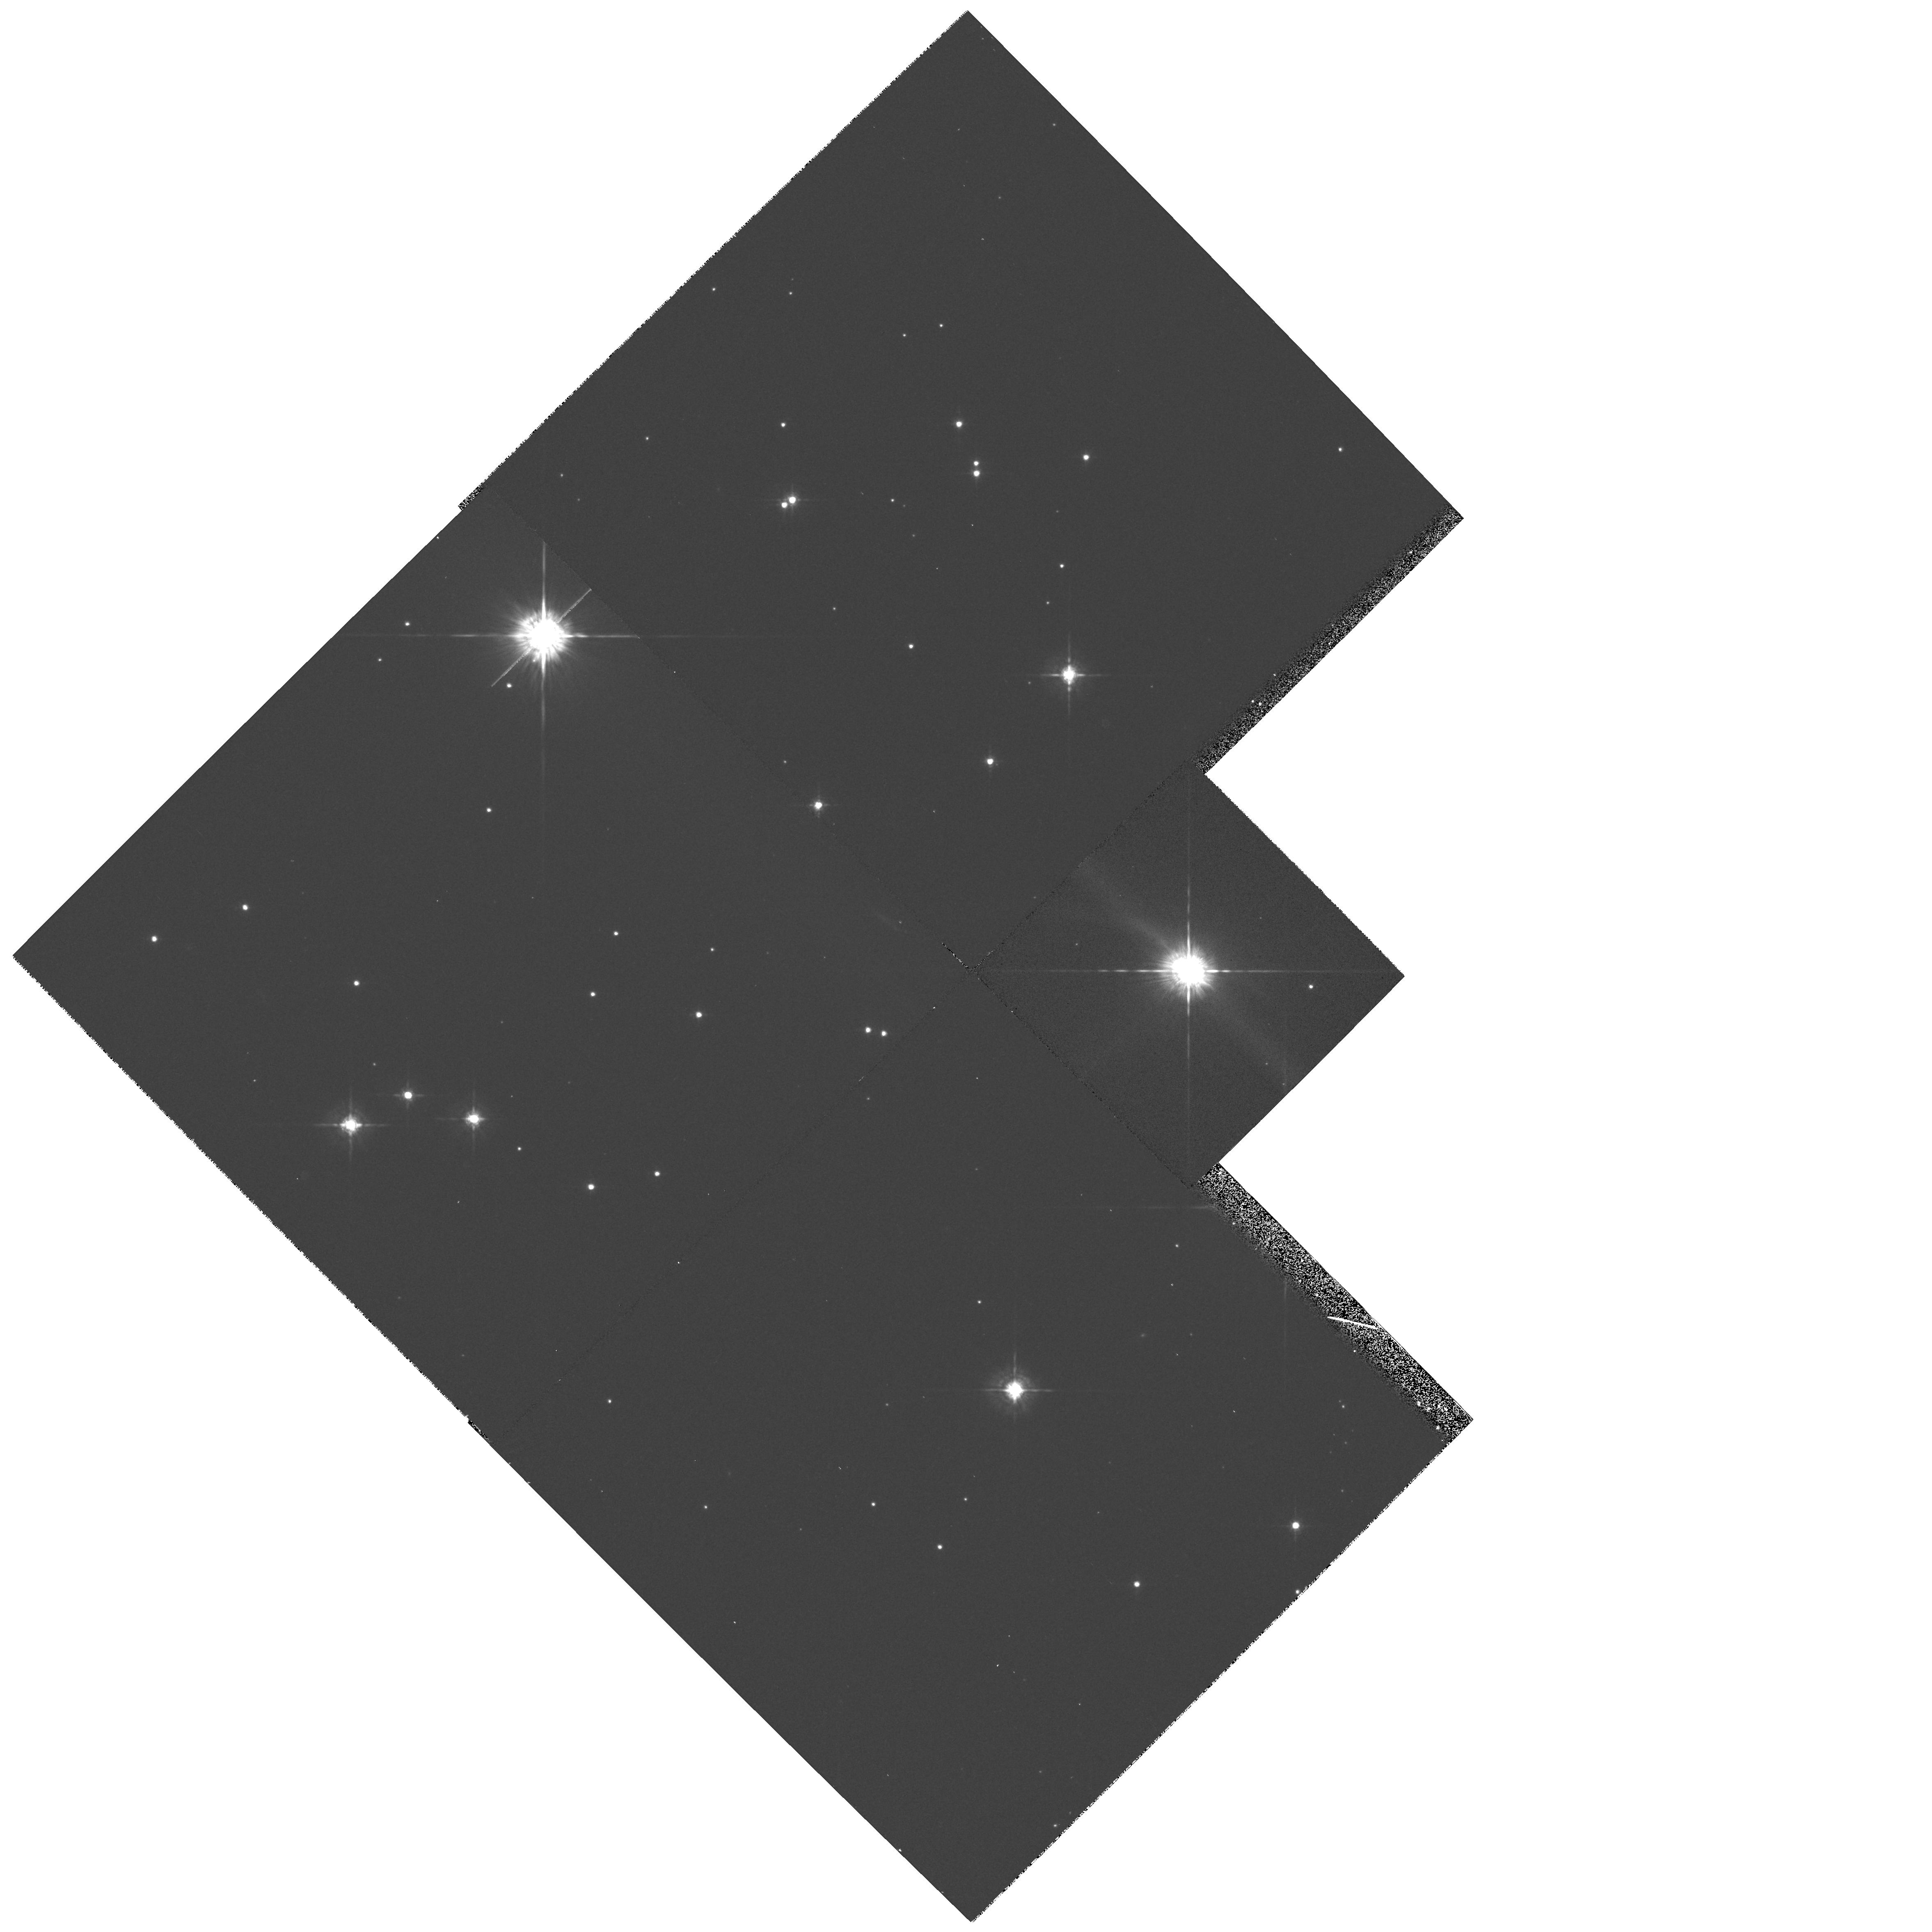
Target: GM-AUR. Instrument: WFPC2/PC. Filter: F675W. Exposure: 7 min. Observation ID: hst_6223_04_wfpc2_pc_f675w_u2rd04

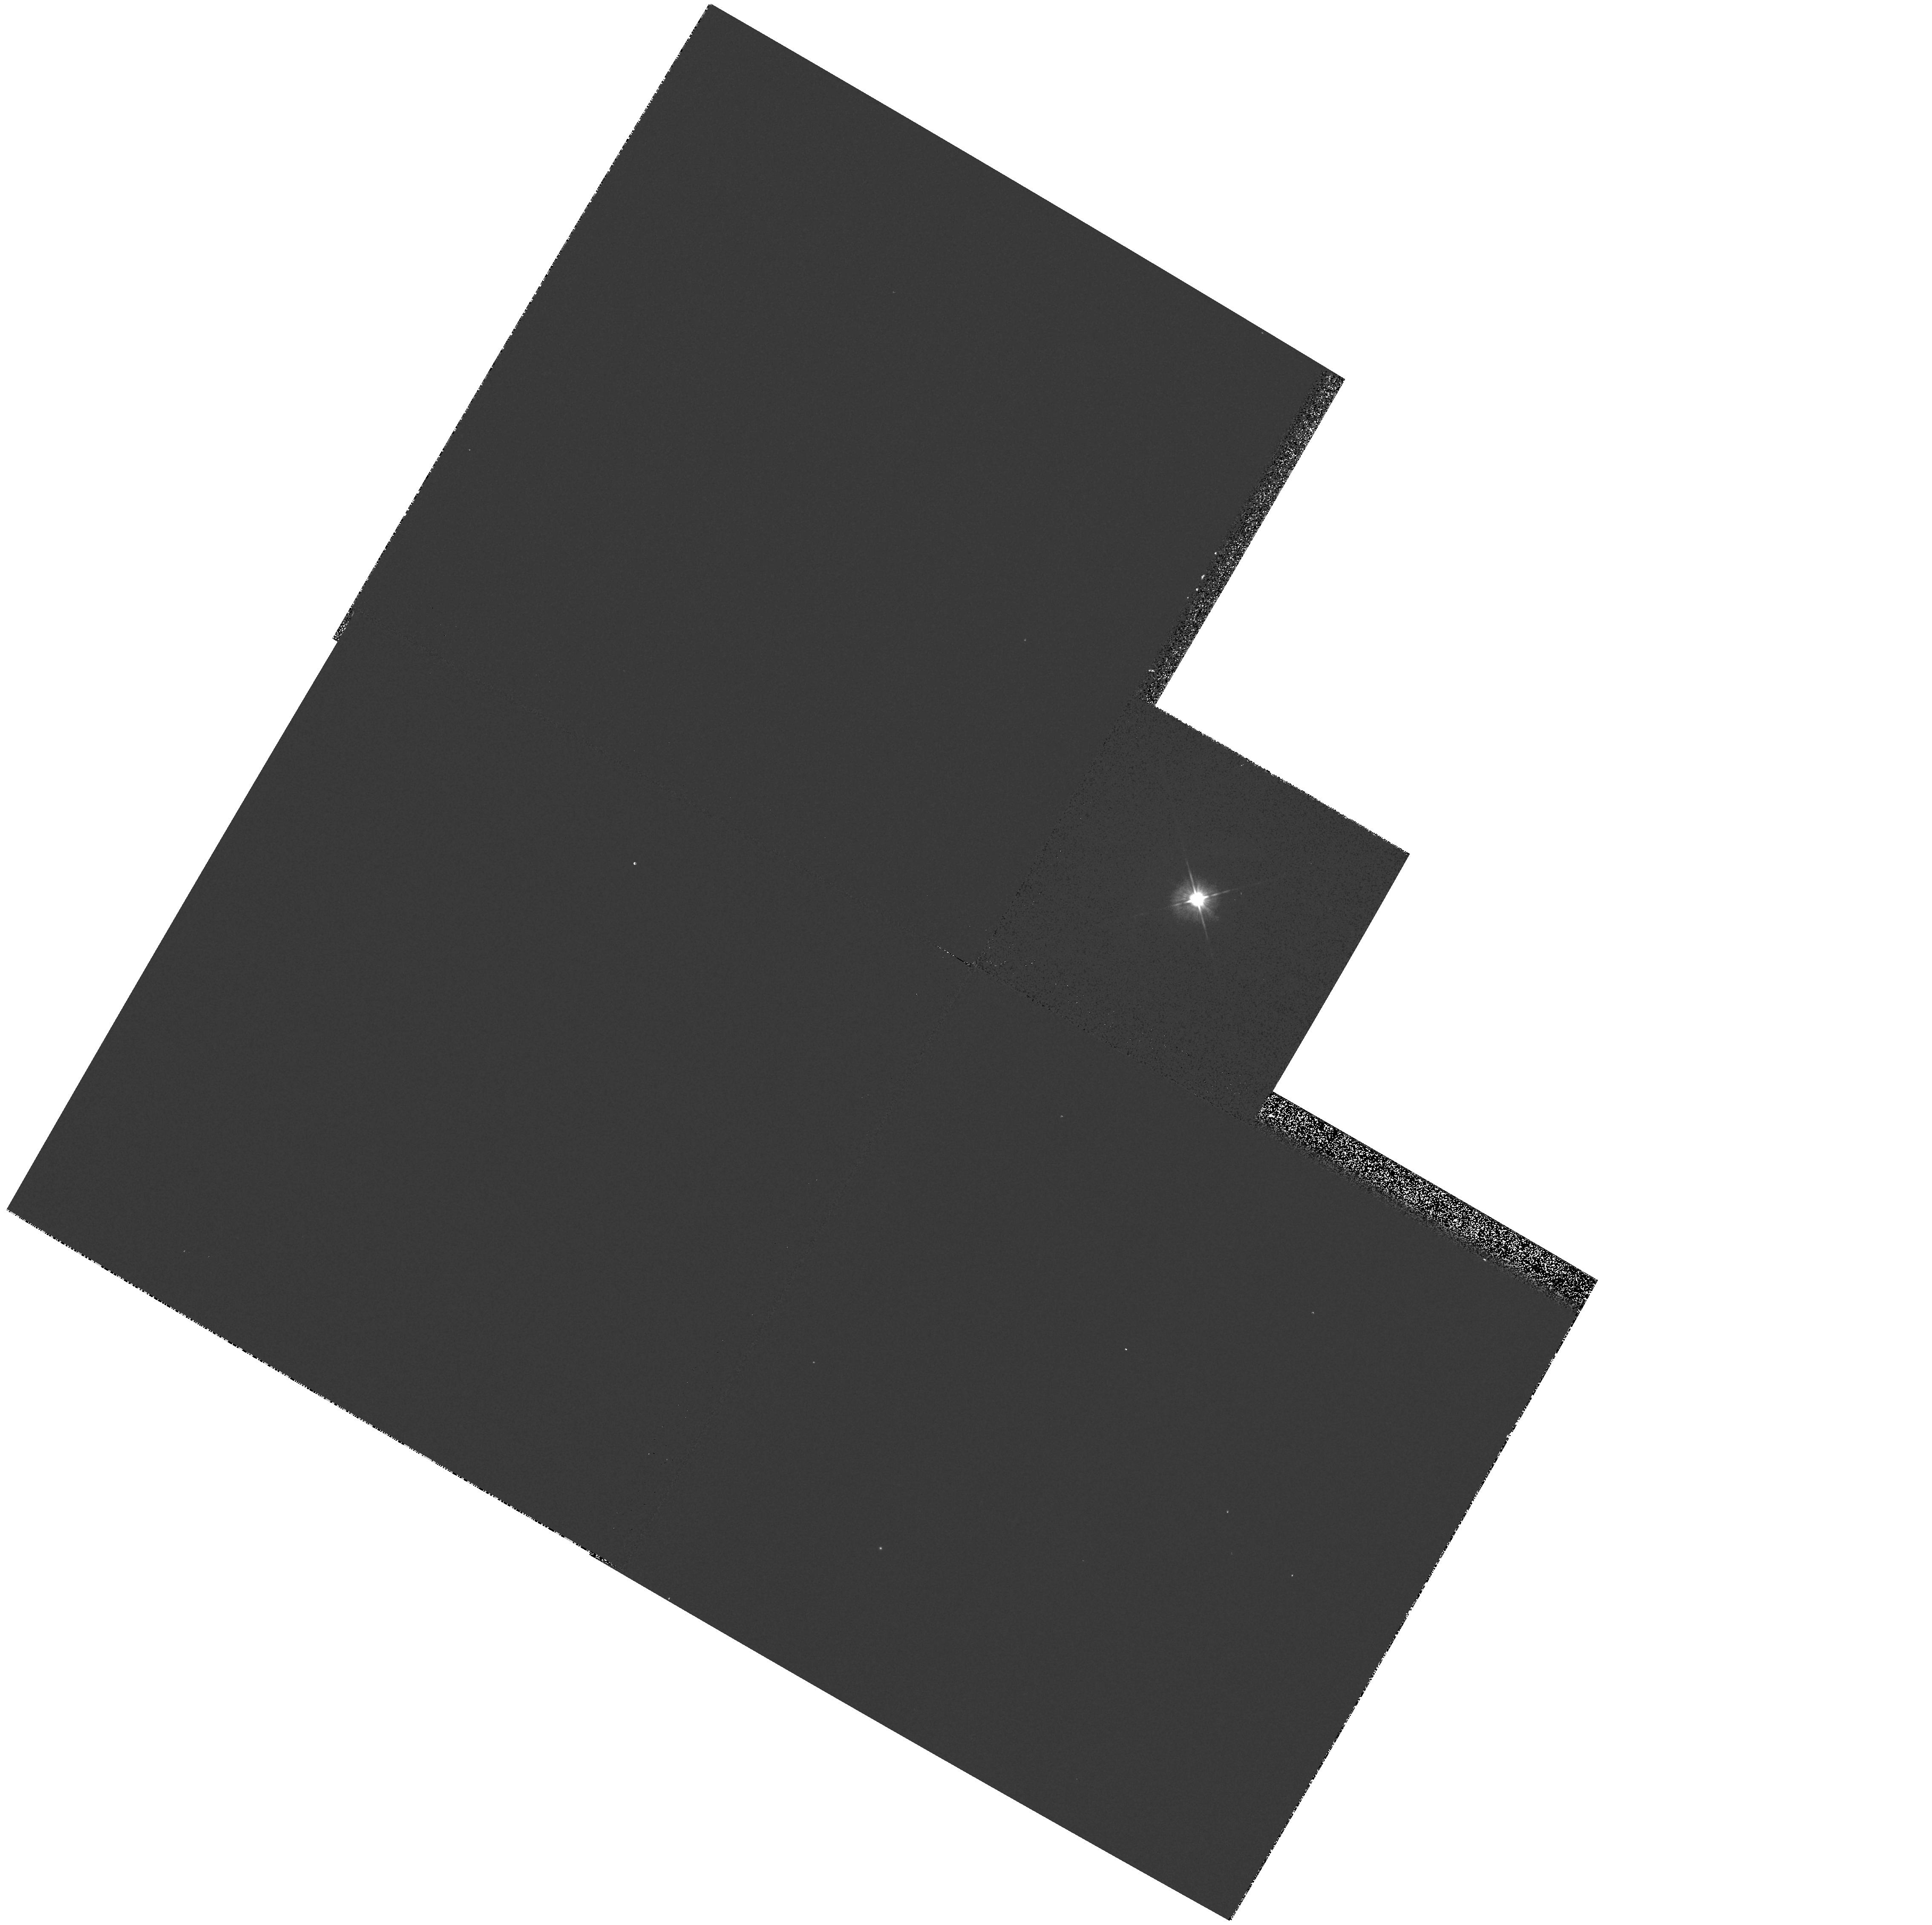
Target: DG-TAU. Instrument: WFPC2/PC. Filter: F555W. Exposure: 1 min. Observation ID: hst_6223_01_wfpc2_pc_f555w_u2rd01

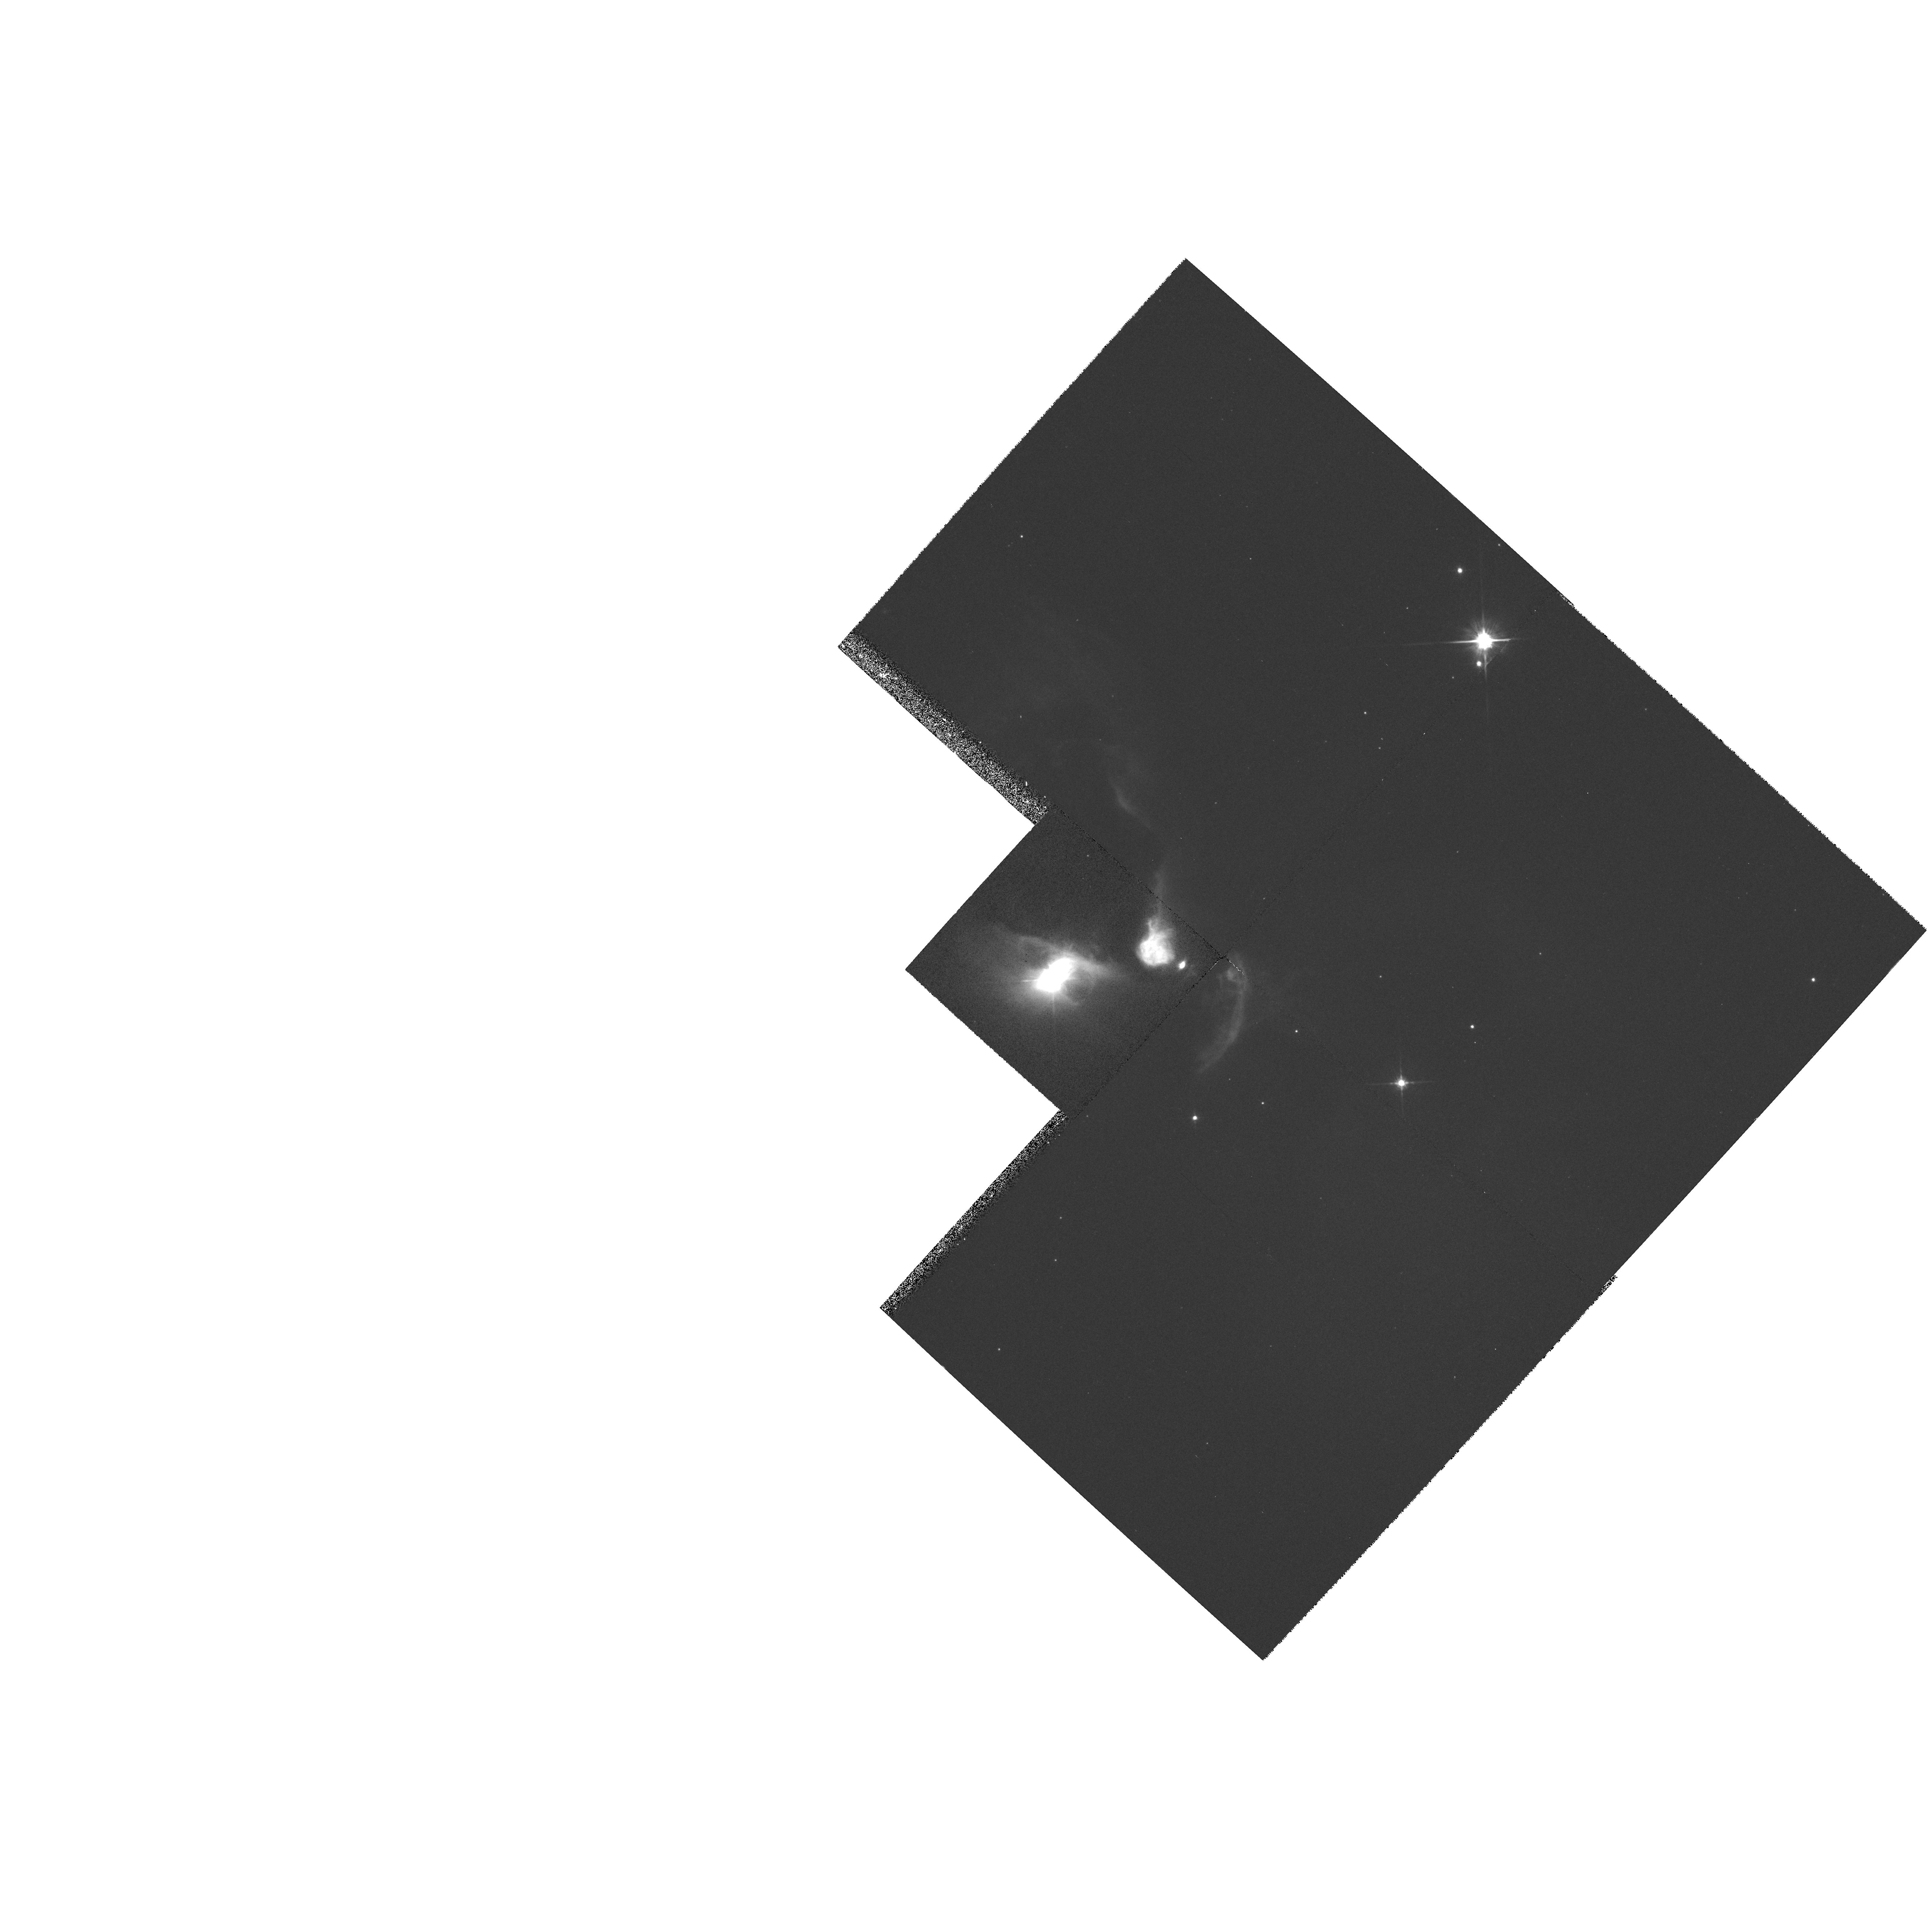
Target: FS-TAU. Instrument: WFPC2/PC. Filter: F814W. Exposure: 12 min. Observation ID: hst_6223_02_wfpc2_pc_f814w_u2rd02

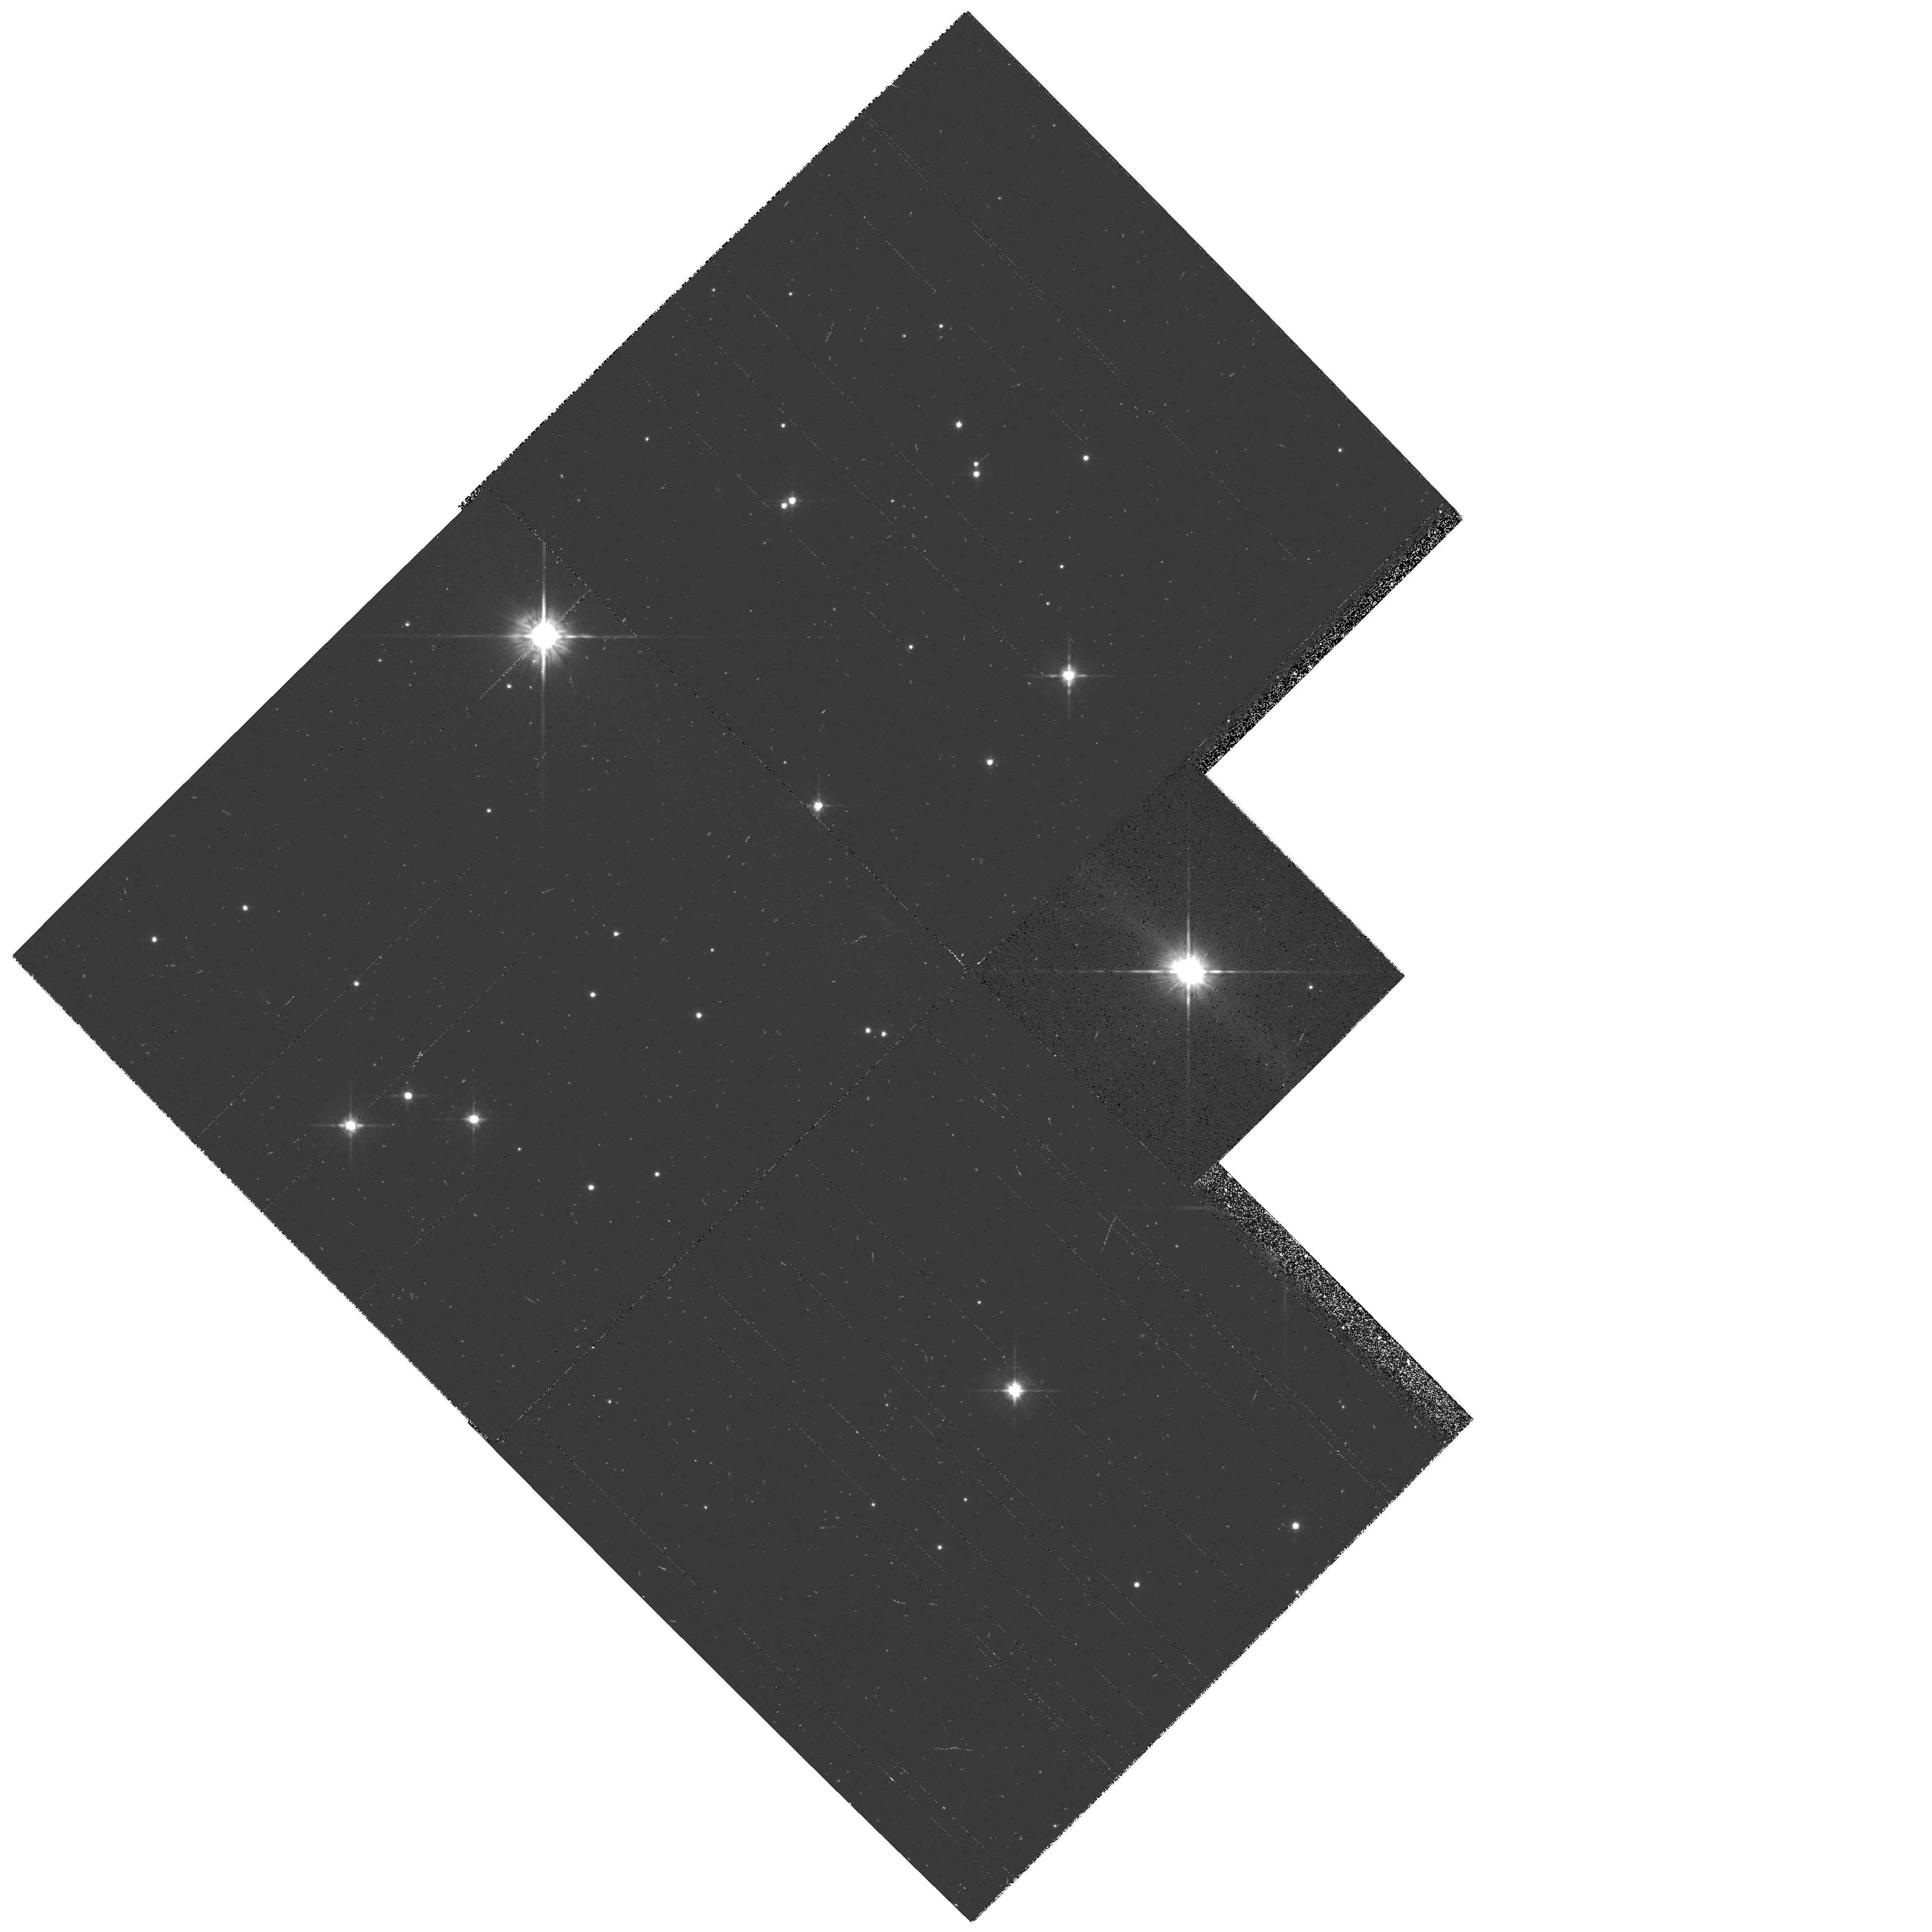
Target: GM-AUR. Instrument: WFPC2/PC. Filter: F814W. Exposure: 4 min. Observation ID: hst_6223_04_wfpc2_pc_f814w_u2rd04

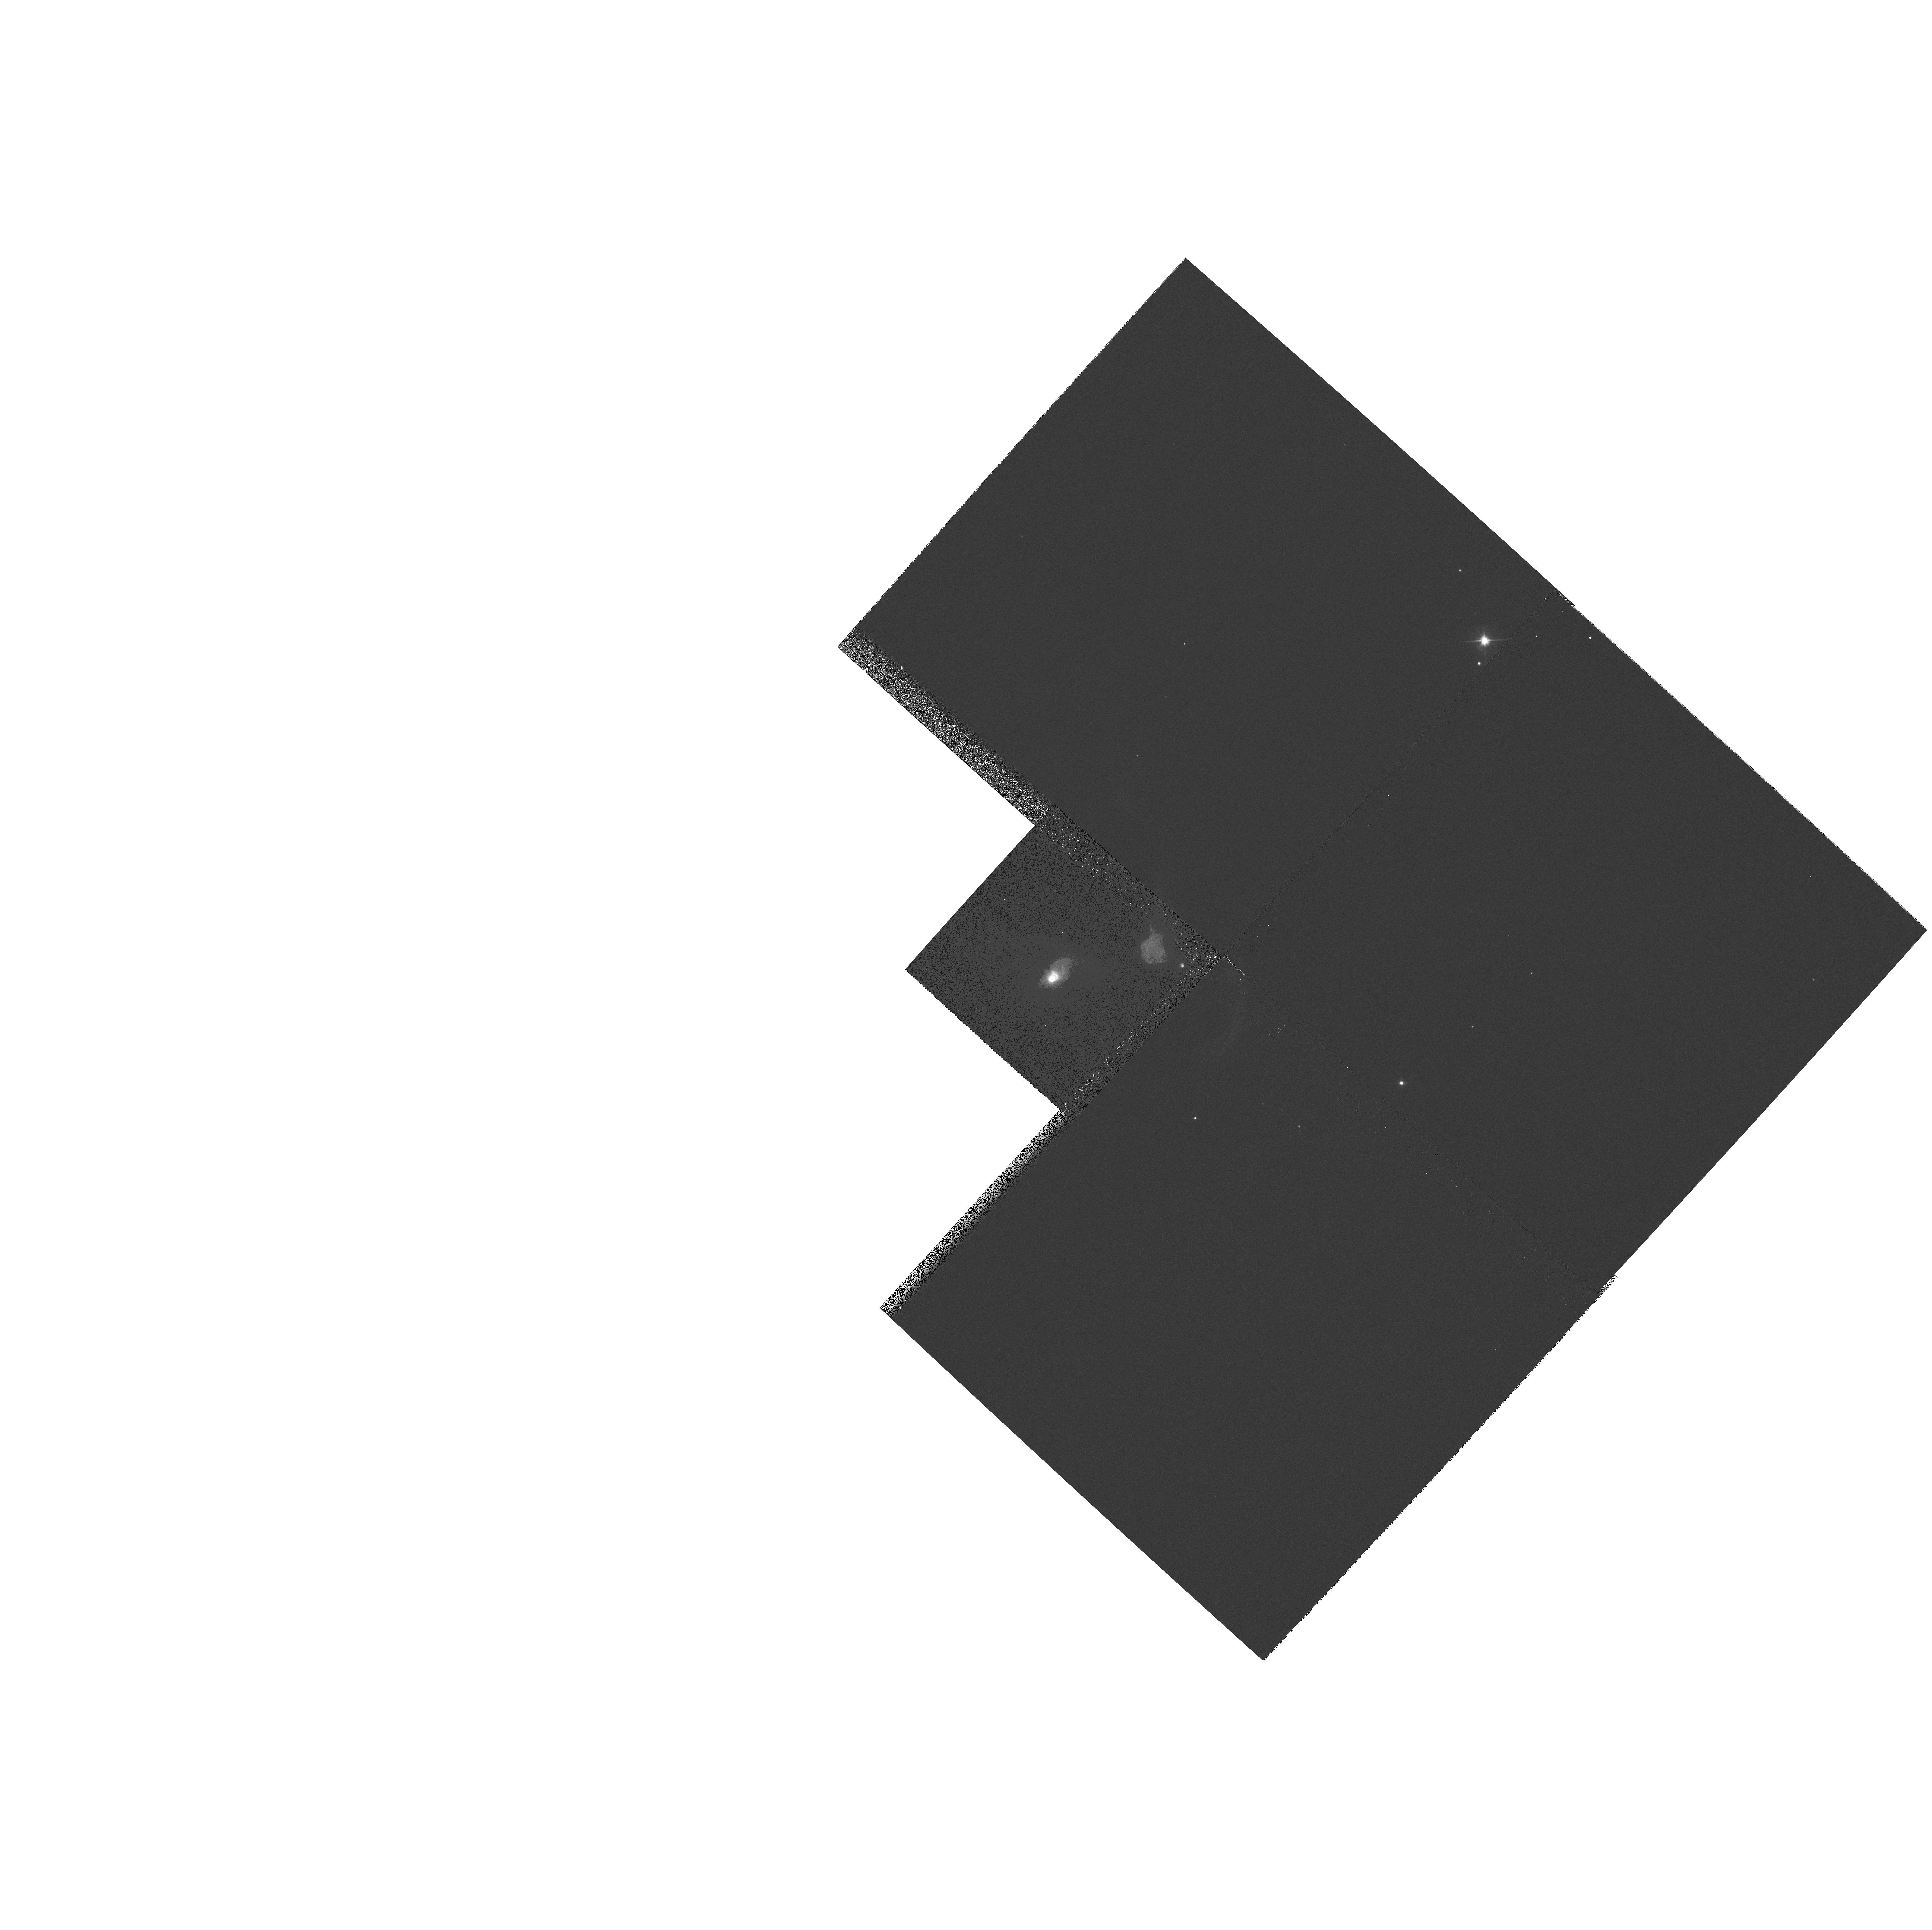
Target: FS-TAU. Instrument: WFPC2/PC. Filter: F555W. Exposure: 3 min. Observation ID: hst_6223_02_wfpc2_pc_f555w_u2rd02

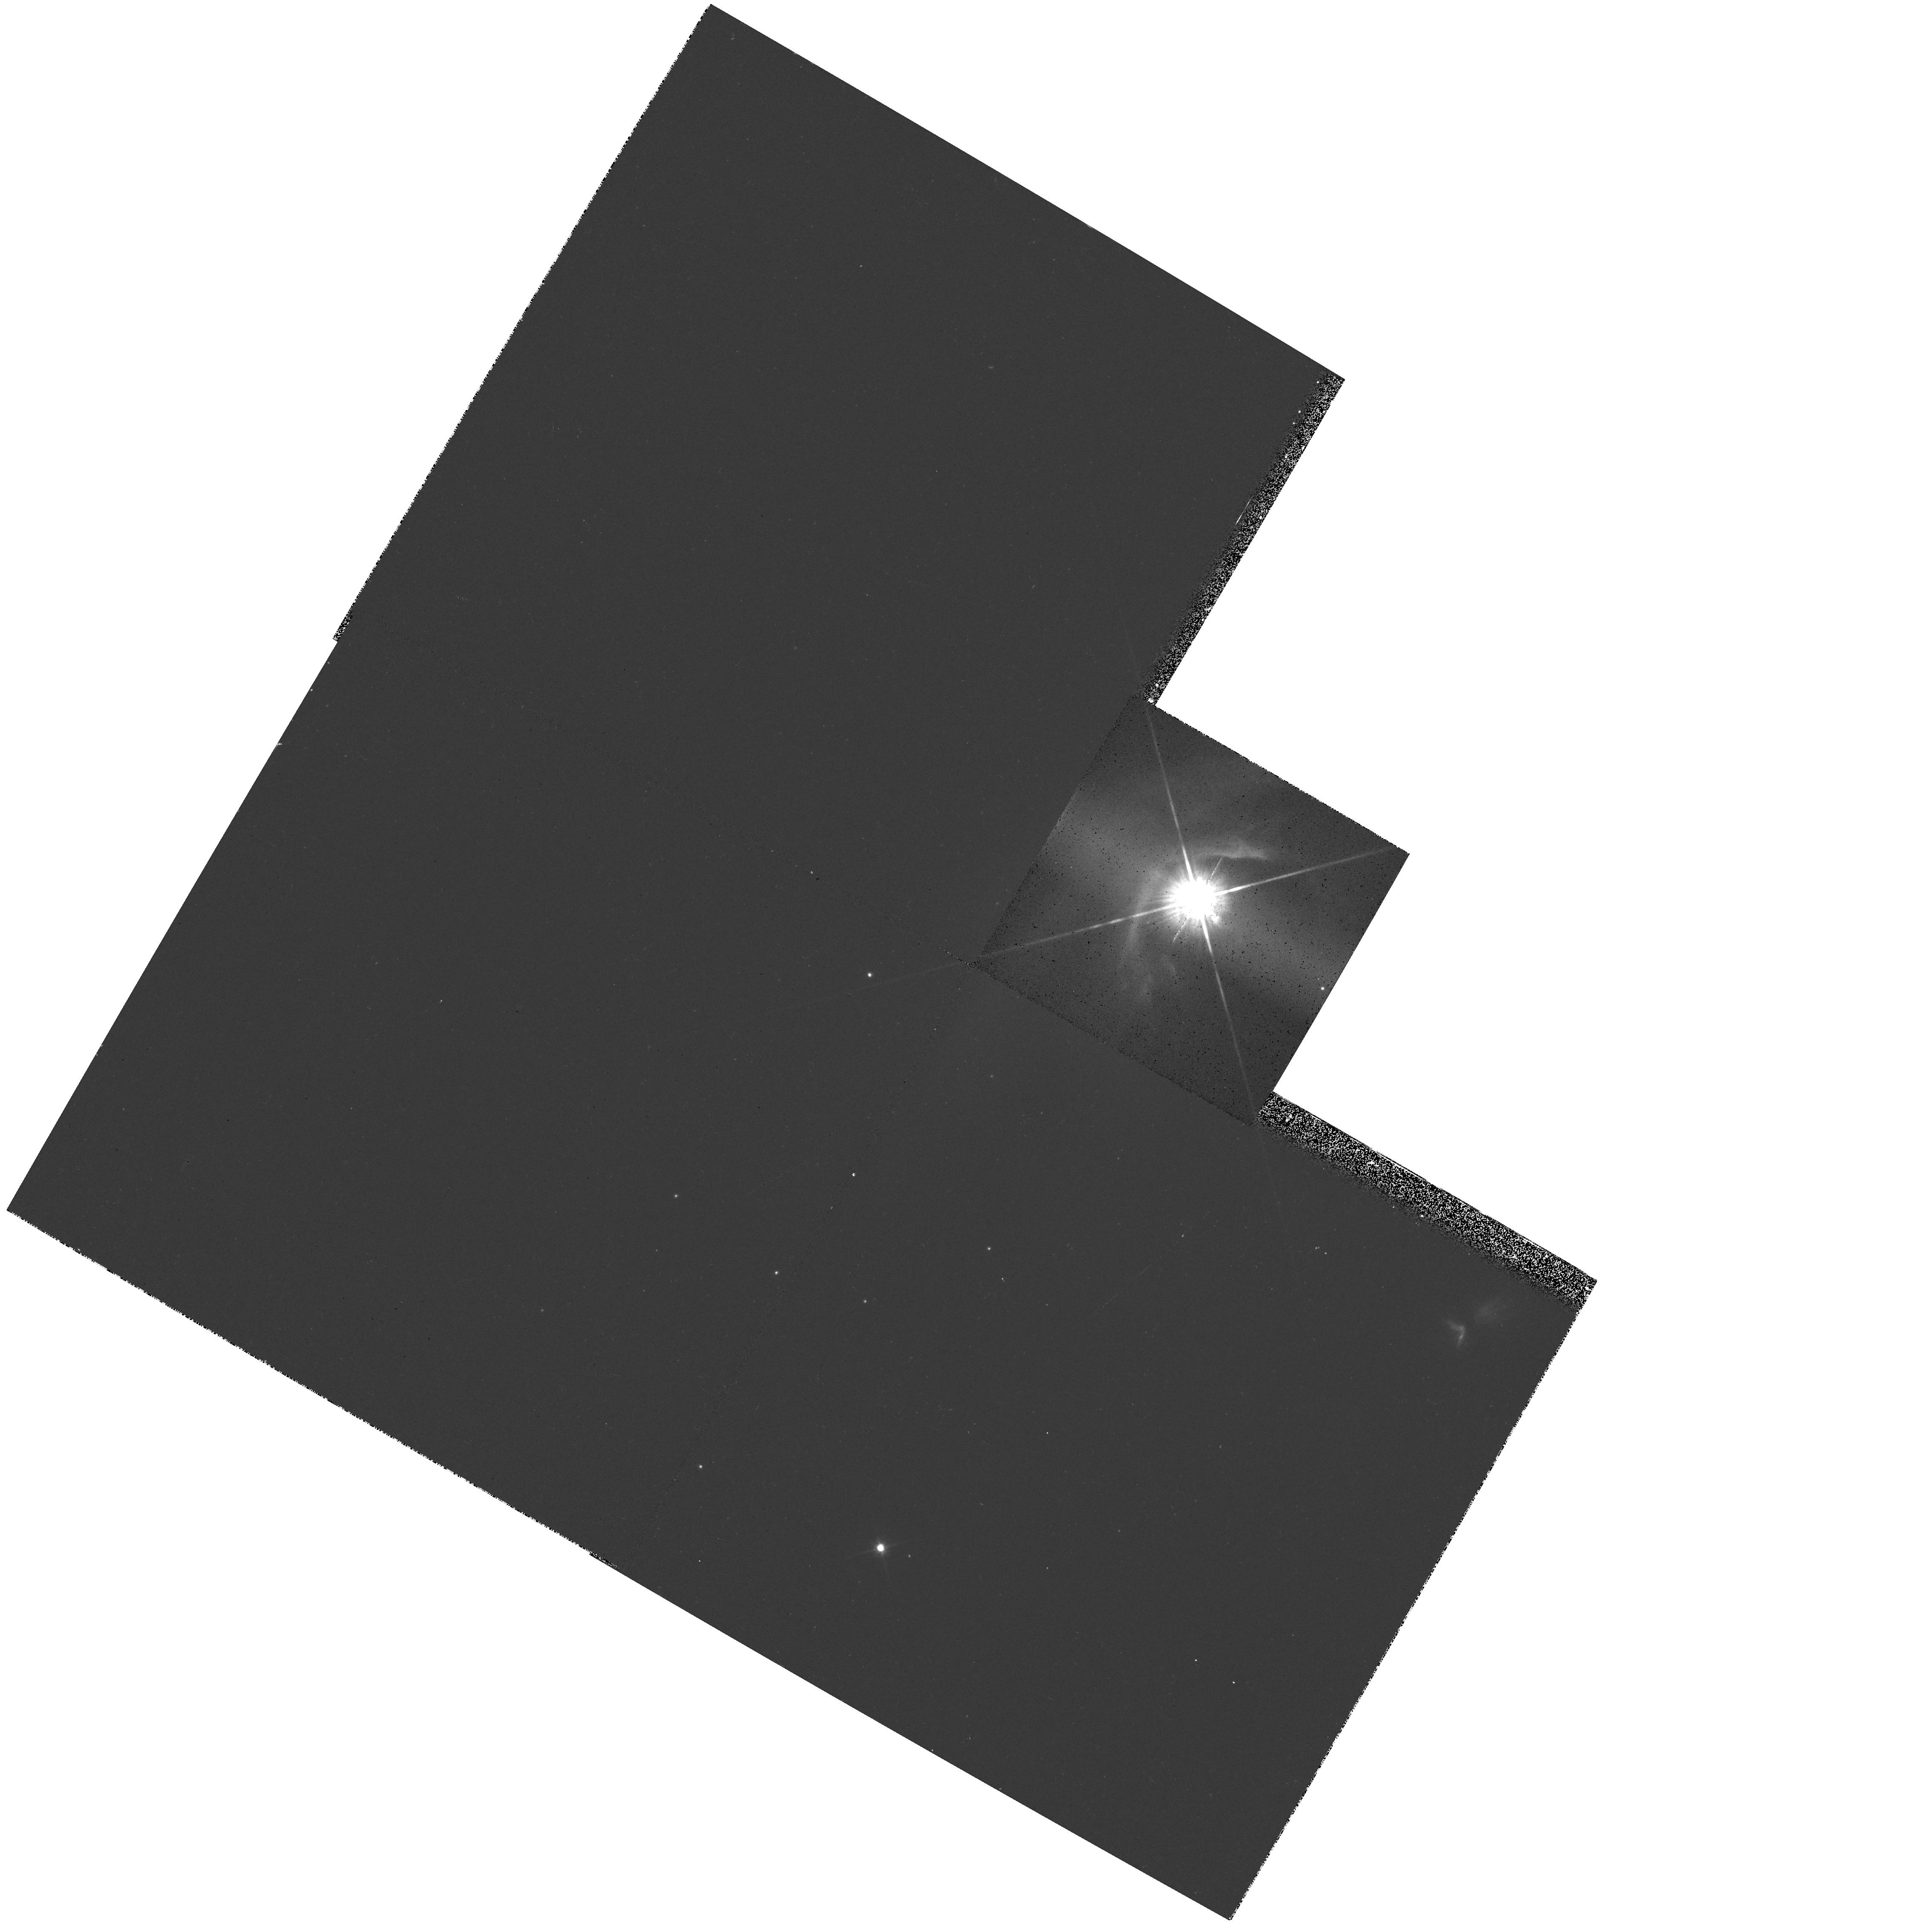
Target: DG-TAU. Instrument: WFPC2/PC. Filter: F814W. Exposure: 7 min. Observation ID: hst_6223_01_wfpc2_pc_f814w_u2rd01

THE DISKS AROUND YOUNG STELLAR OBJECTS (PI: Trauger, John)

Circumstellar material has been detected at 1.3 mm around about 50% of the young (T<10^6 yr) stellar objects in the Taurus-Auriga molecular cloud. The observations permit an estimate of the material's spatial extent, mass and temperature, which are usually of sizes compatible with estimates of the conditions in the nebula which surrounded our sun prior to and during our planetary system formation (M of order 0.1 solar, T of order 100- 200 degrees and R of order 10 AU.). We propose to resolve the largest disks in scattered visible radiation with WFPC2. This will allow us to determine physical properties of the solid material such as its albedo, particle sizes, and spatial distribution. We will also observe associated jets and HH objects.